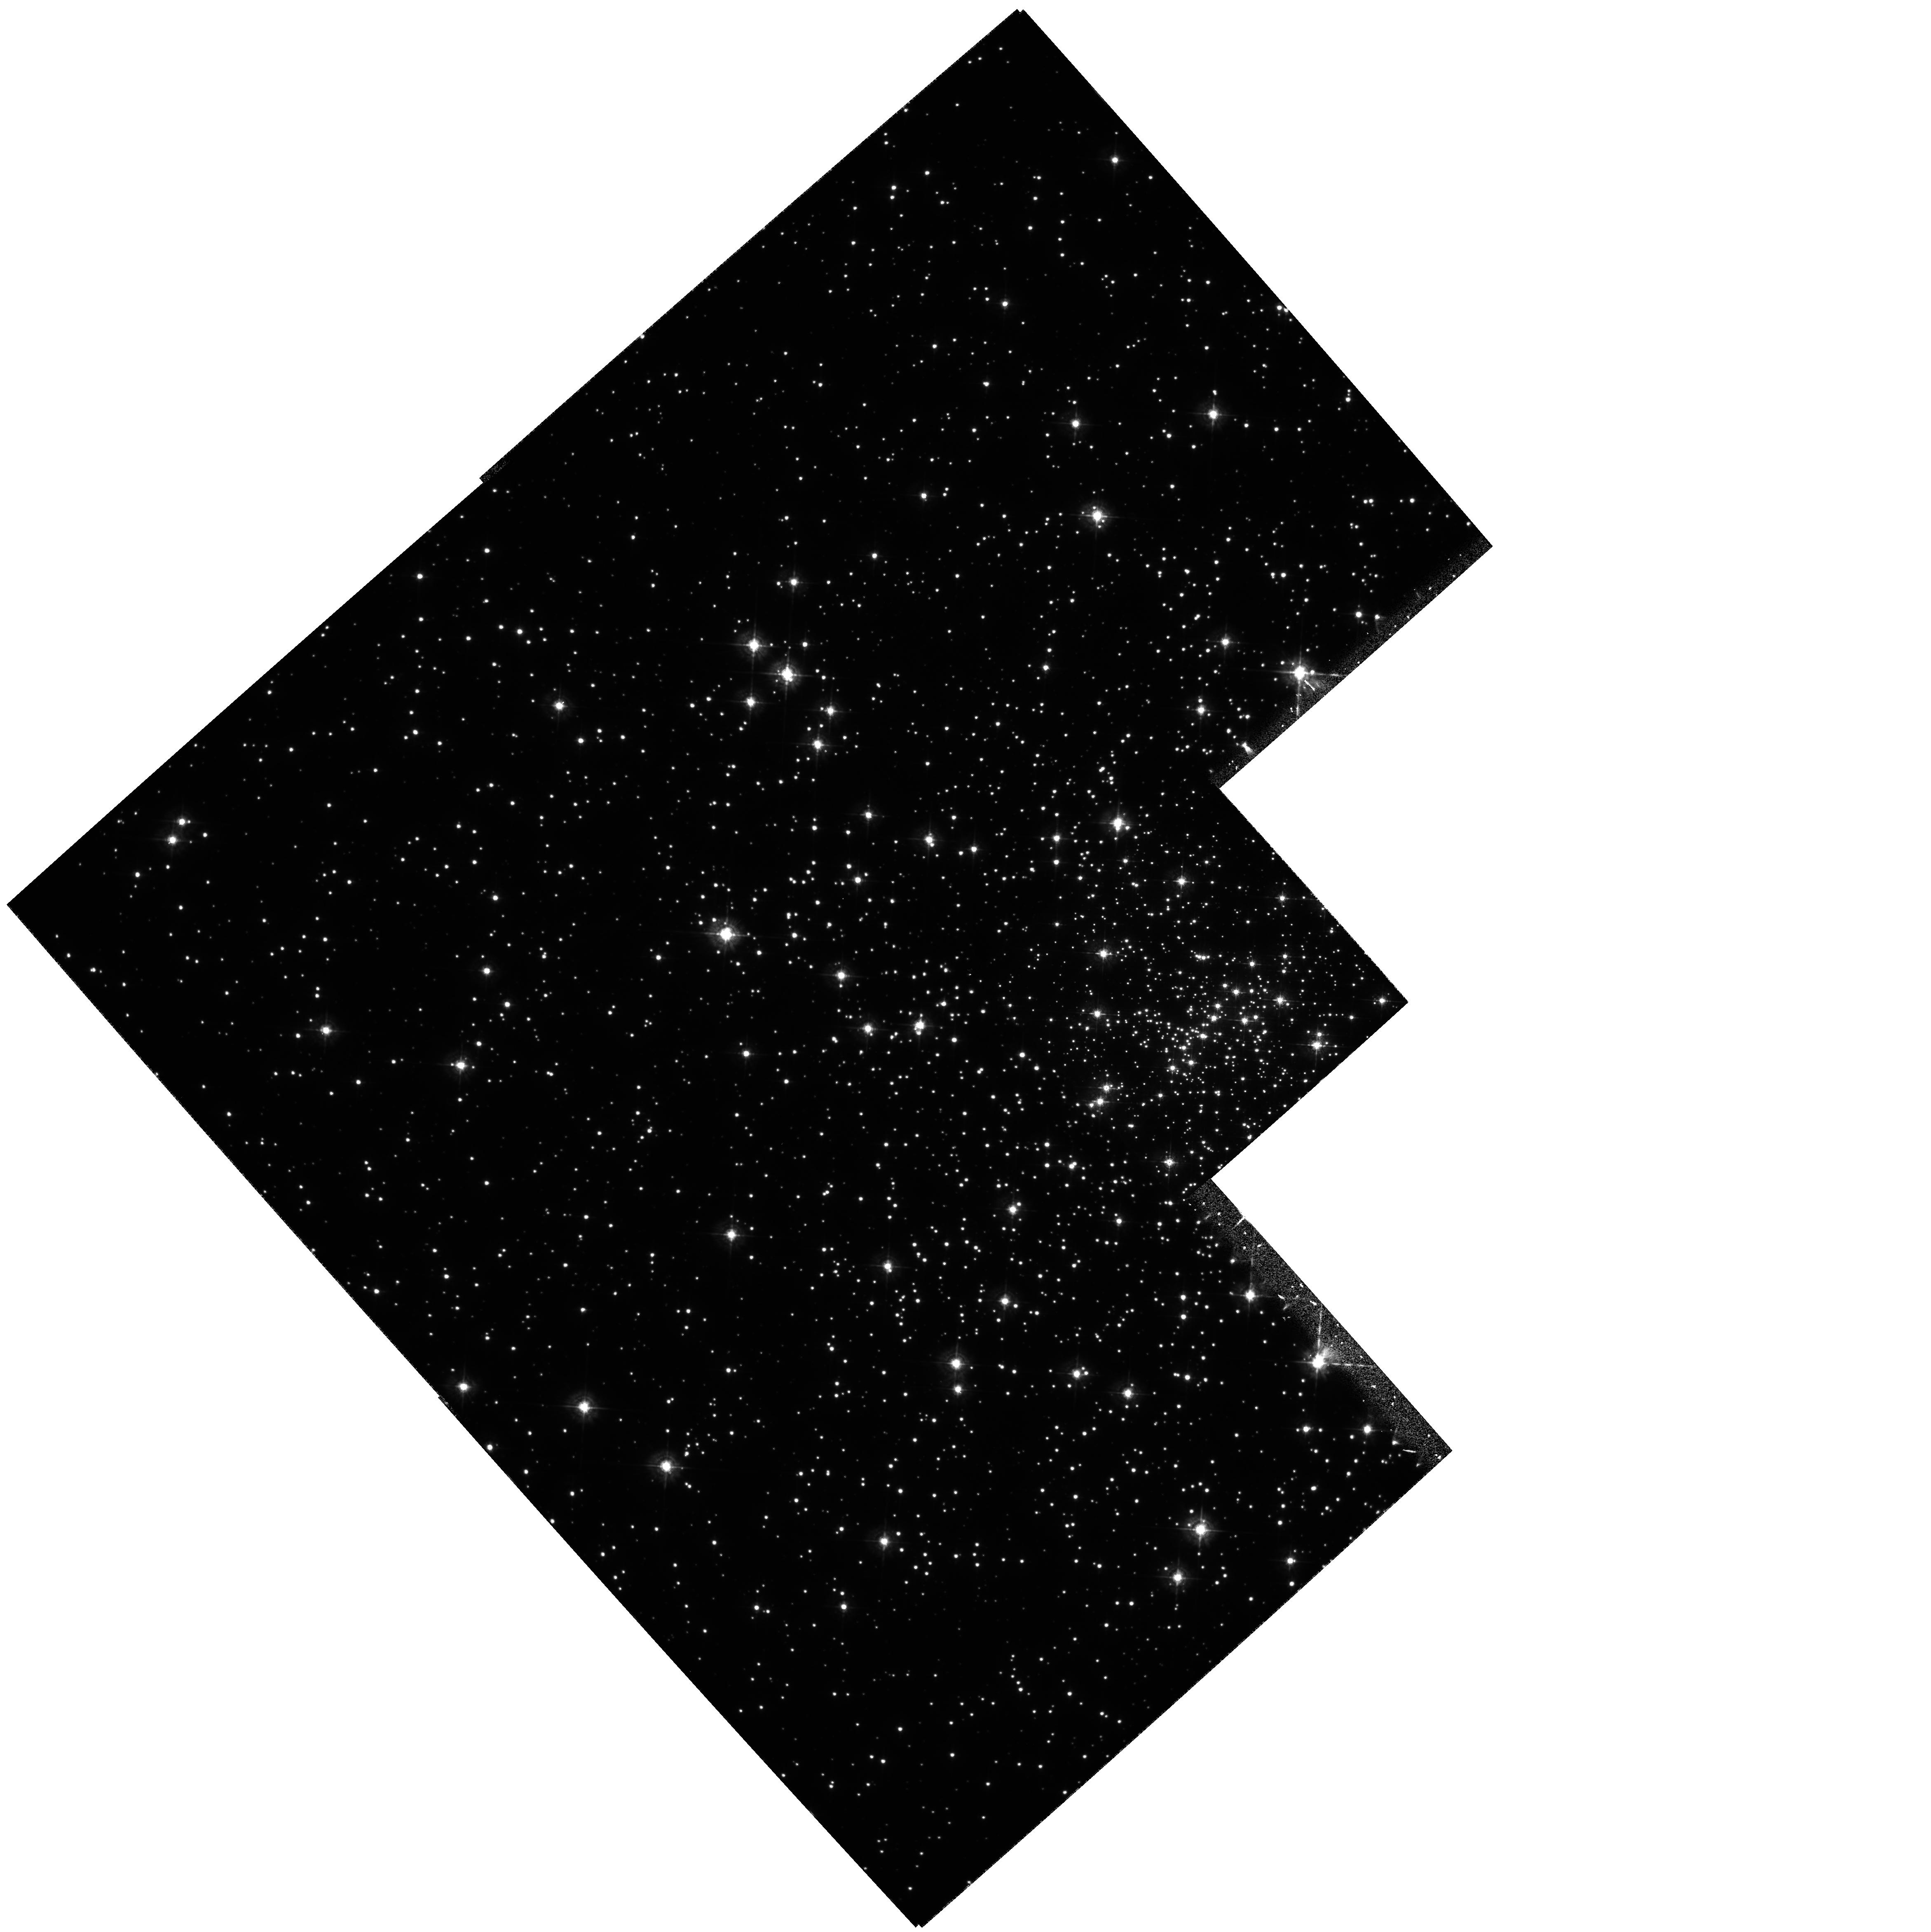
Target: NGC6397
Instrument: WFPC2/PC
Filter: F439W
Exposure: 2.4 h
Observation ID: hst_5929_01_wfpc2_pc_f439w_u33r01

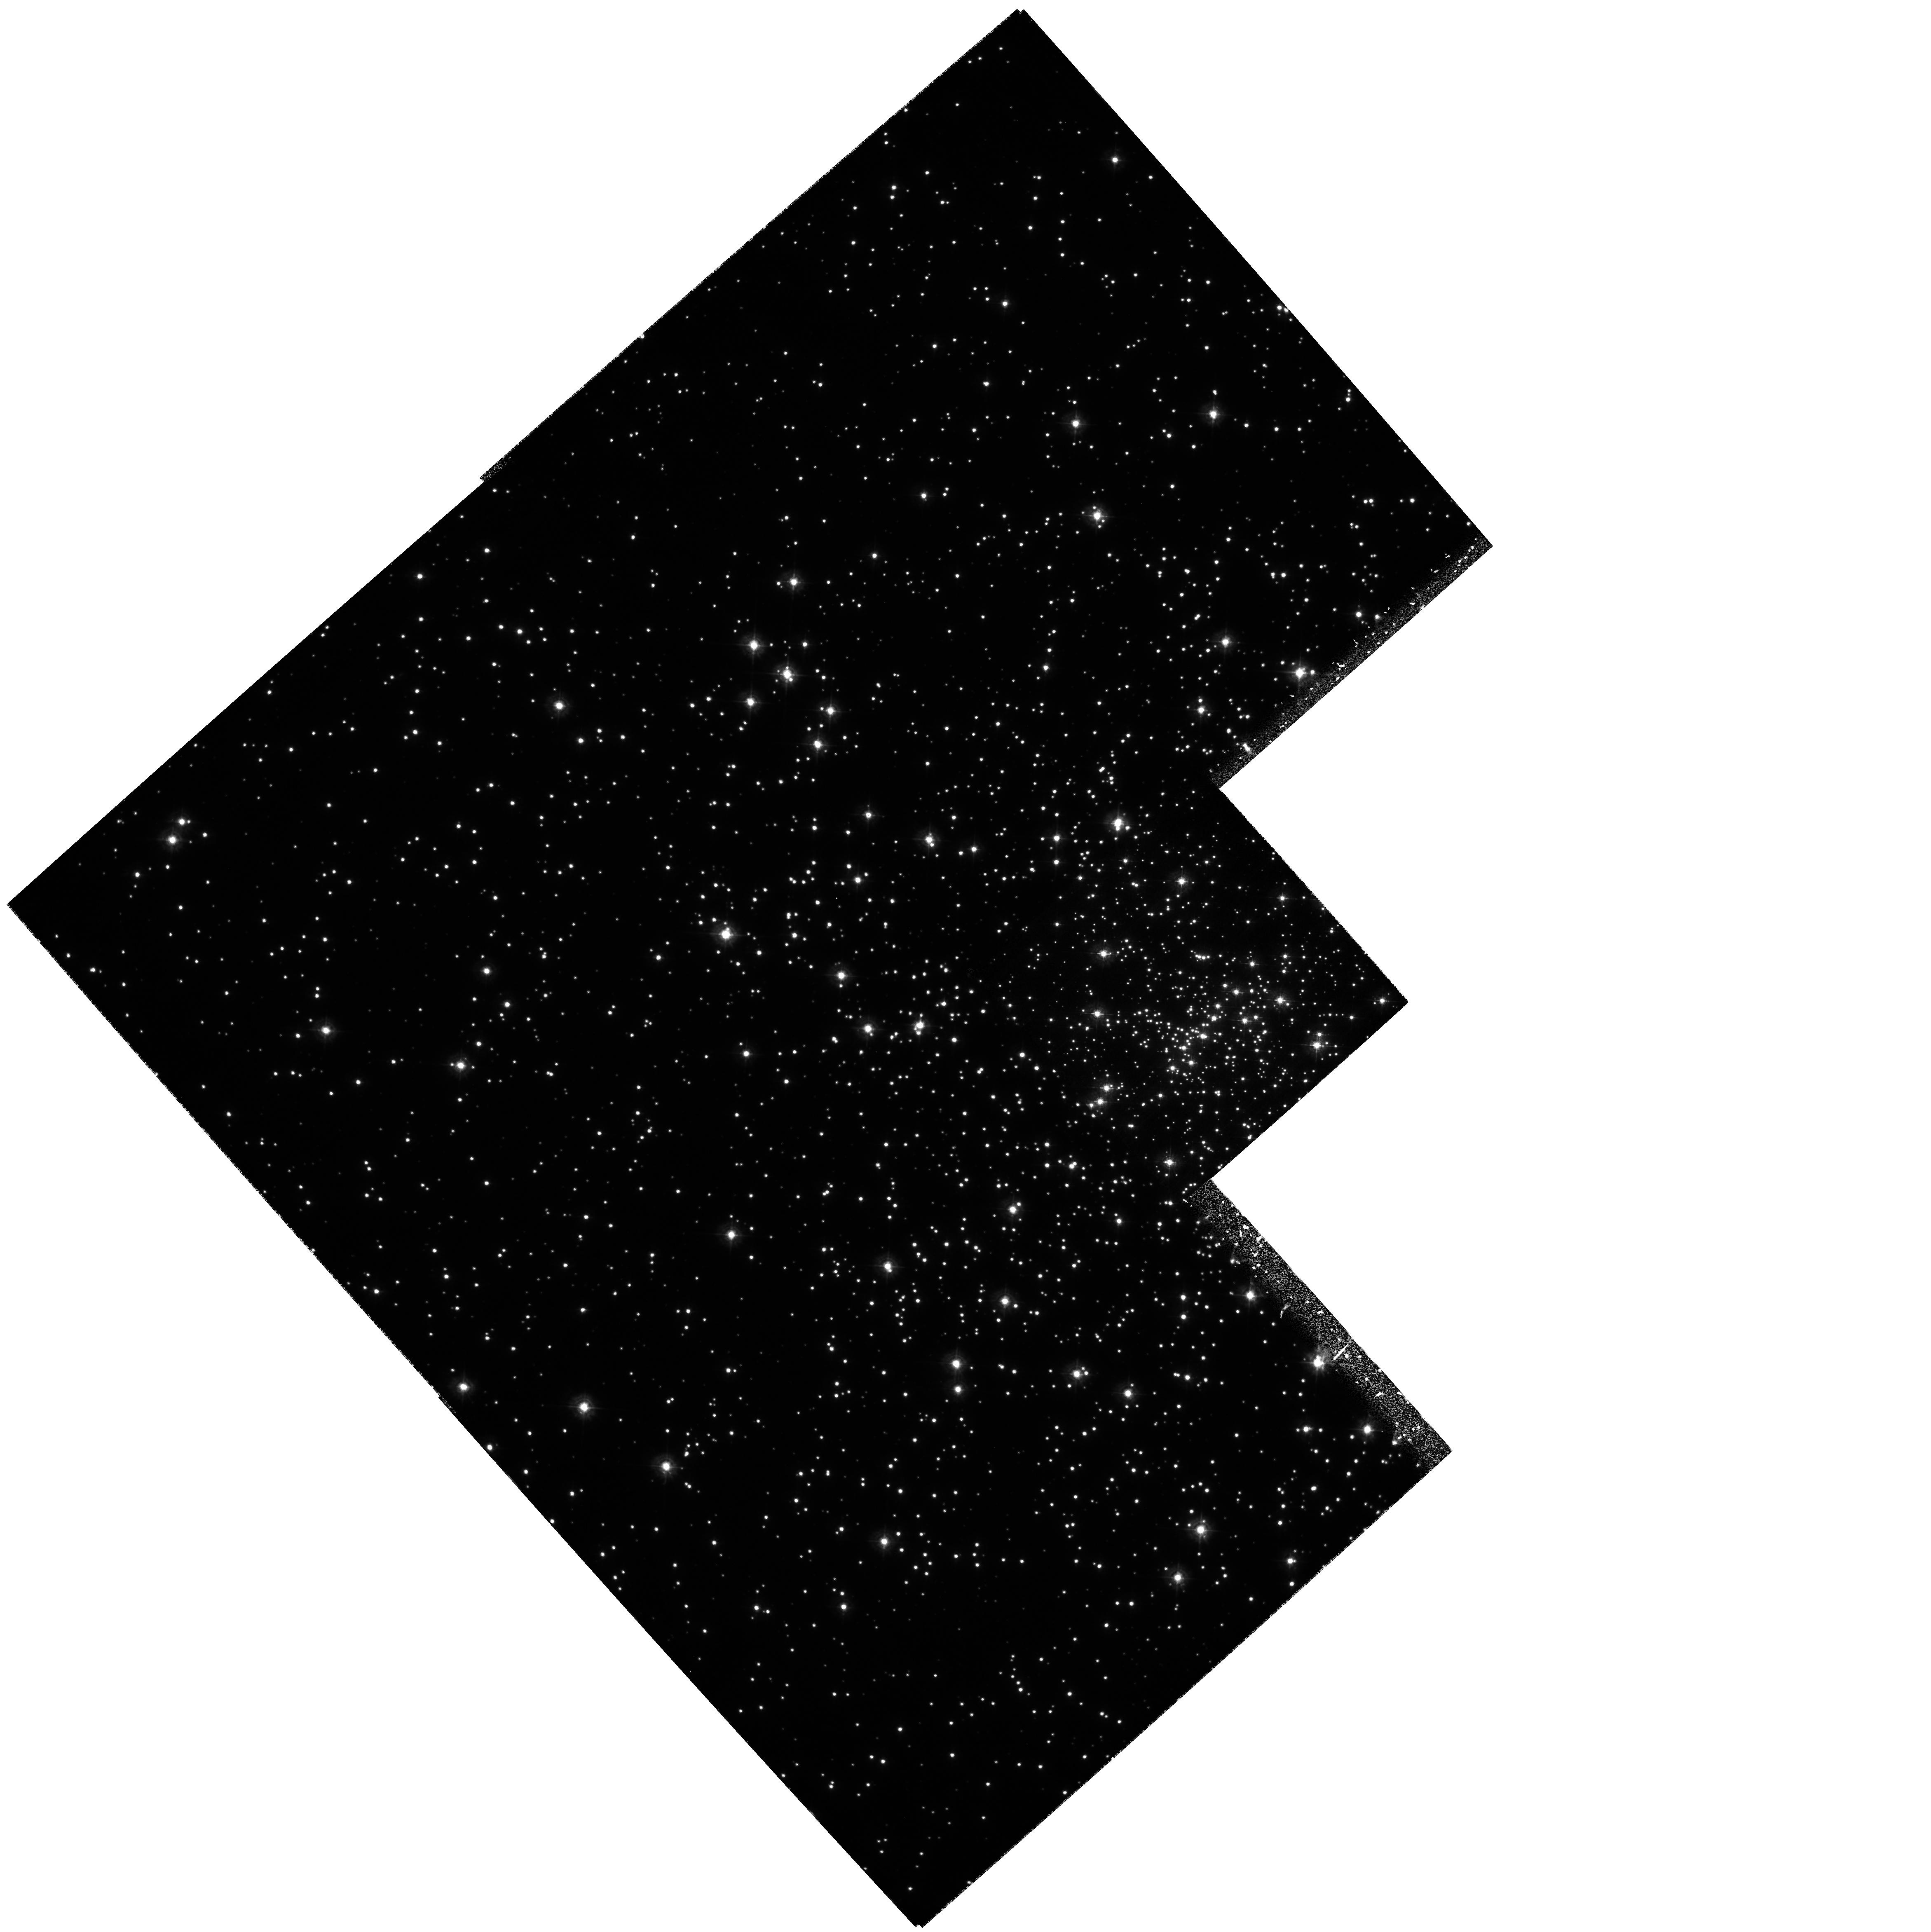
Target: NGC6397
Instrument: WFPC2/PC
Filter: F336W
Exposure: 4.2 h
Observation ID: hst_5929_01_wfpc2_pc_f336w_u33r01

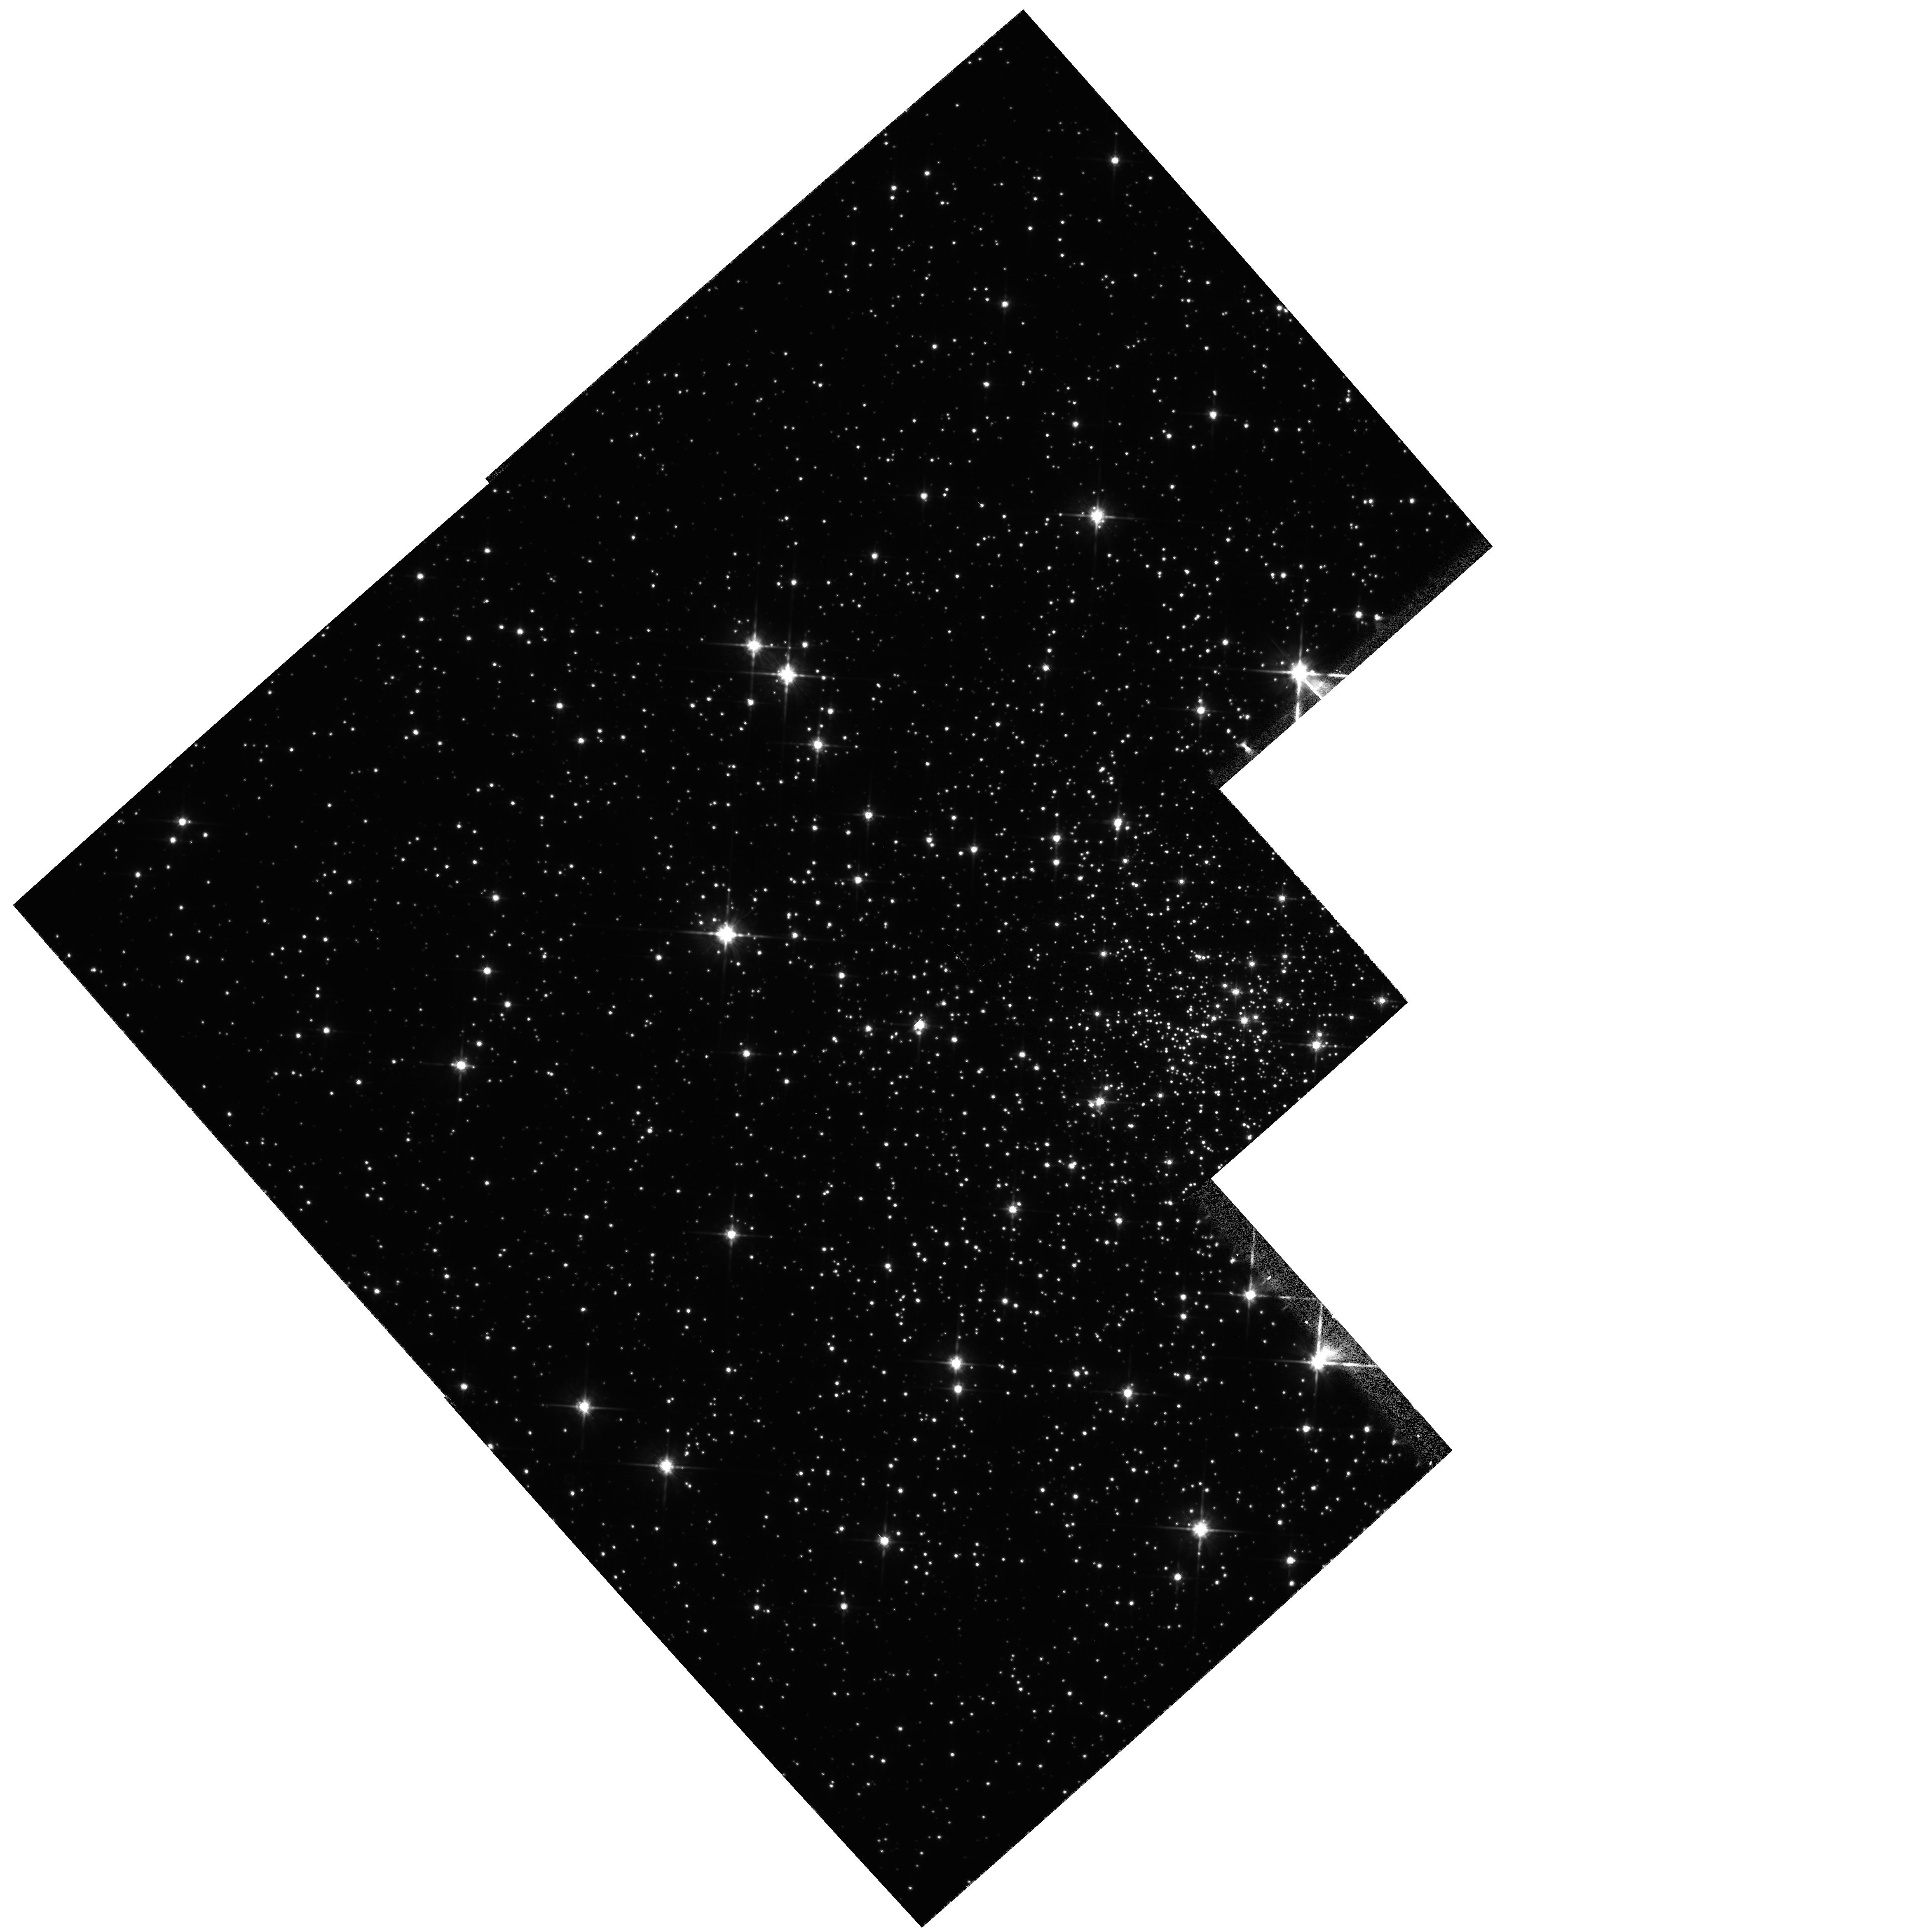
Target: NGC6397
Instrument: WFPC2/PC
Filter: F814W
Exposure: 1 min
Observation ID: hst_5929_01_wfpc2_pc_f814w_u33r01

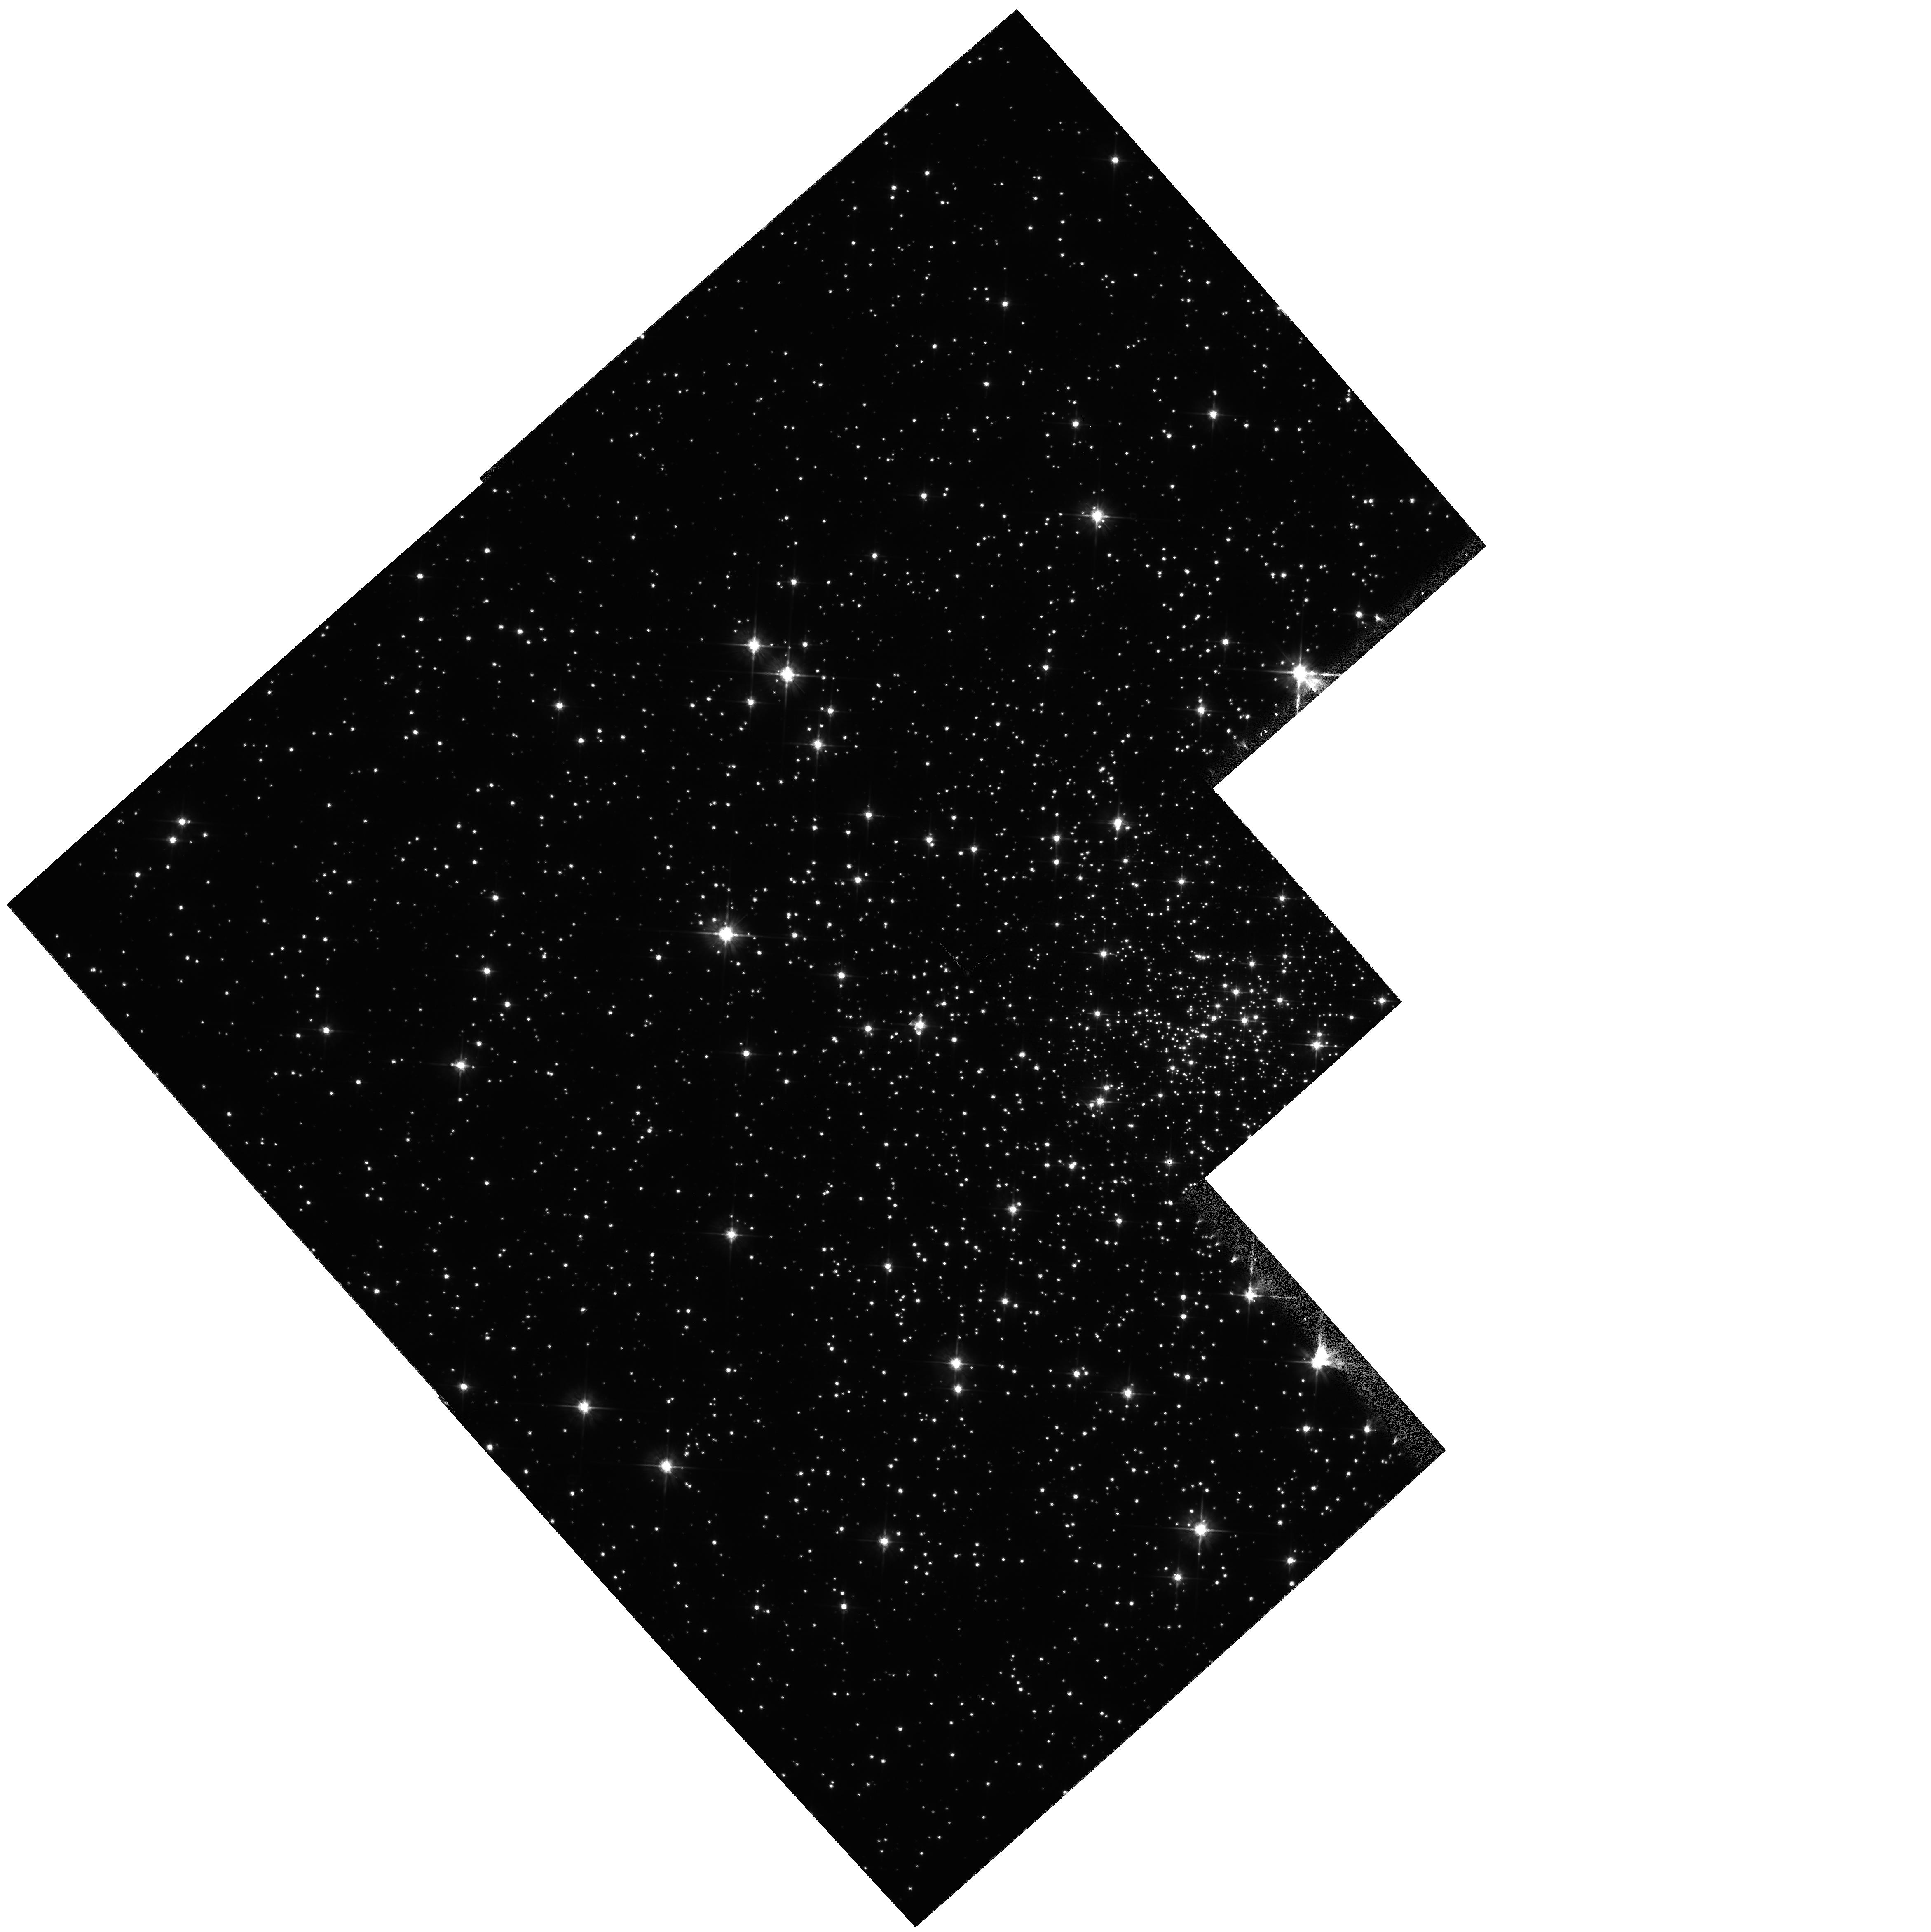
Target: NGC6397
Instrument: WFPC2/PC
Filter: F555W
Exposure: 4 min
Observation ID: hst_5929_01_wfpc2_pc_f555w_u33r01

WHITE DWARFS AND THEIR BINARY PROGENY IN THE CORE-COLLAPSED GLOBULAR CLUSTER NGC 6397 (PI: King, Ivan R.)

We propose to image the central region of the dynamically evolved globular cluster NGC 6397 with the WFPC2 through the F336W and F439W filters in order to measure and characterize the populations of white dwarfs (WDs) and cataclysmic variables (CVs) it contains. This study will provide new constraints on models of stellar evolution, on dynamical models of globular clusters, and on the consequences of stellar interactions in globular cluster cores. The principal objectives are: (1) to measure the luminosity function, colors, and spatial distribution of an estimated 100 to 200 WDs in the central 5 sq arcmin of the cluster, thereby measuring the WD cooling curve with unprecedented statistical accuracy, and providing a constraint on the WD masses; (2) to measure the quiescent-state variability characteristics of 10 candidate CVs that lie within 10" of the cluster center, which will provide a strong test of their CV nature and an opportunity to identify periodic variations in their light curves; (3) to measure the U - B and B - V colors of the CV candidates, which will provide independent constraints on the orbital periods and CV classes of these objects; (4) to identify additional CV candidates and other possible short- period variable stars in the large field of view of the WFPC2. HST's high spatial resolution is essential for this investigation, as neither WDs nor quiescent CVs can be observed in the central regions of globular clusters from ground-based observatories, owing to extreme crowding conditions.